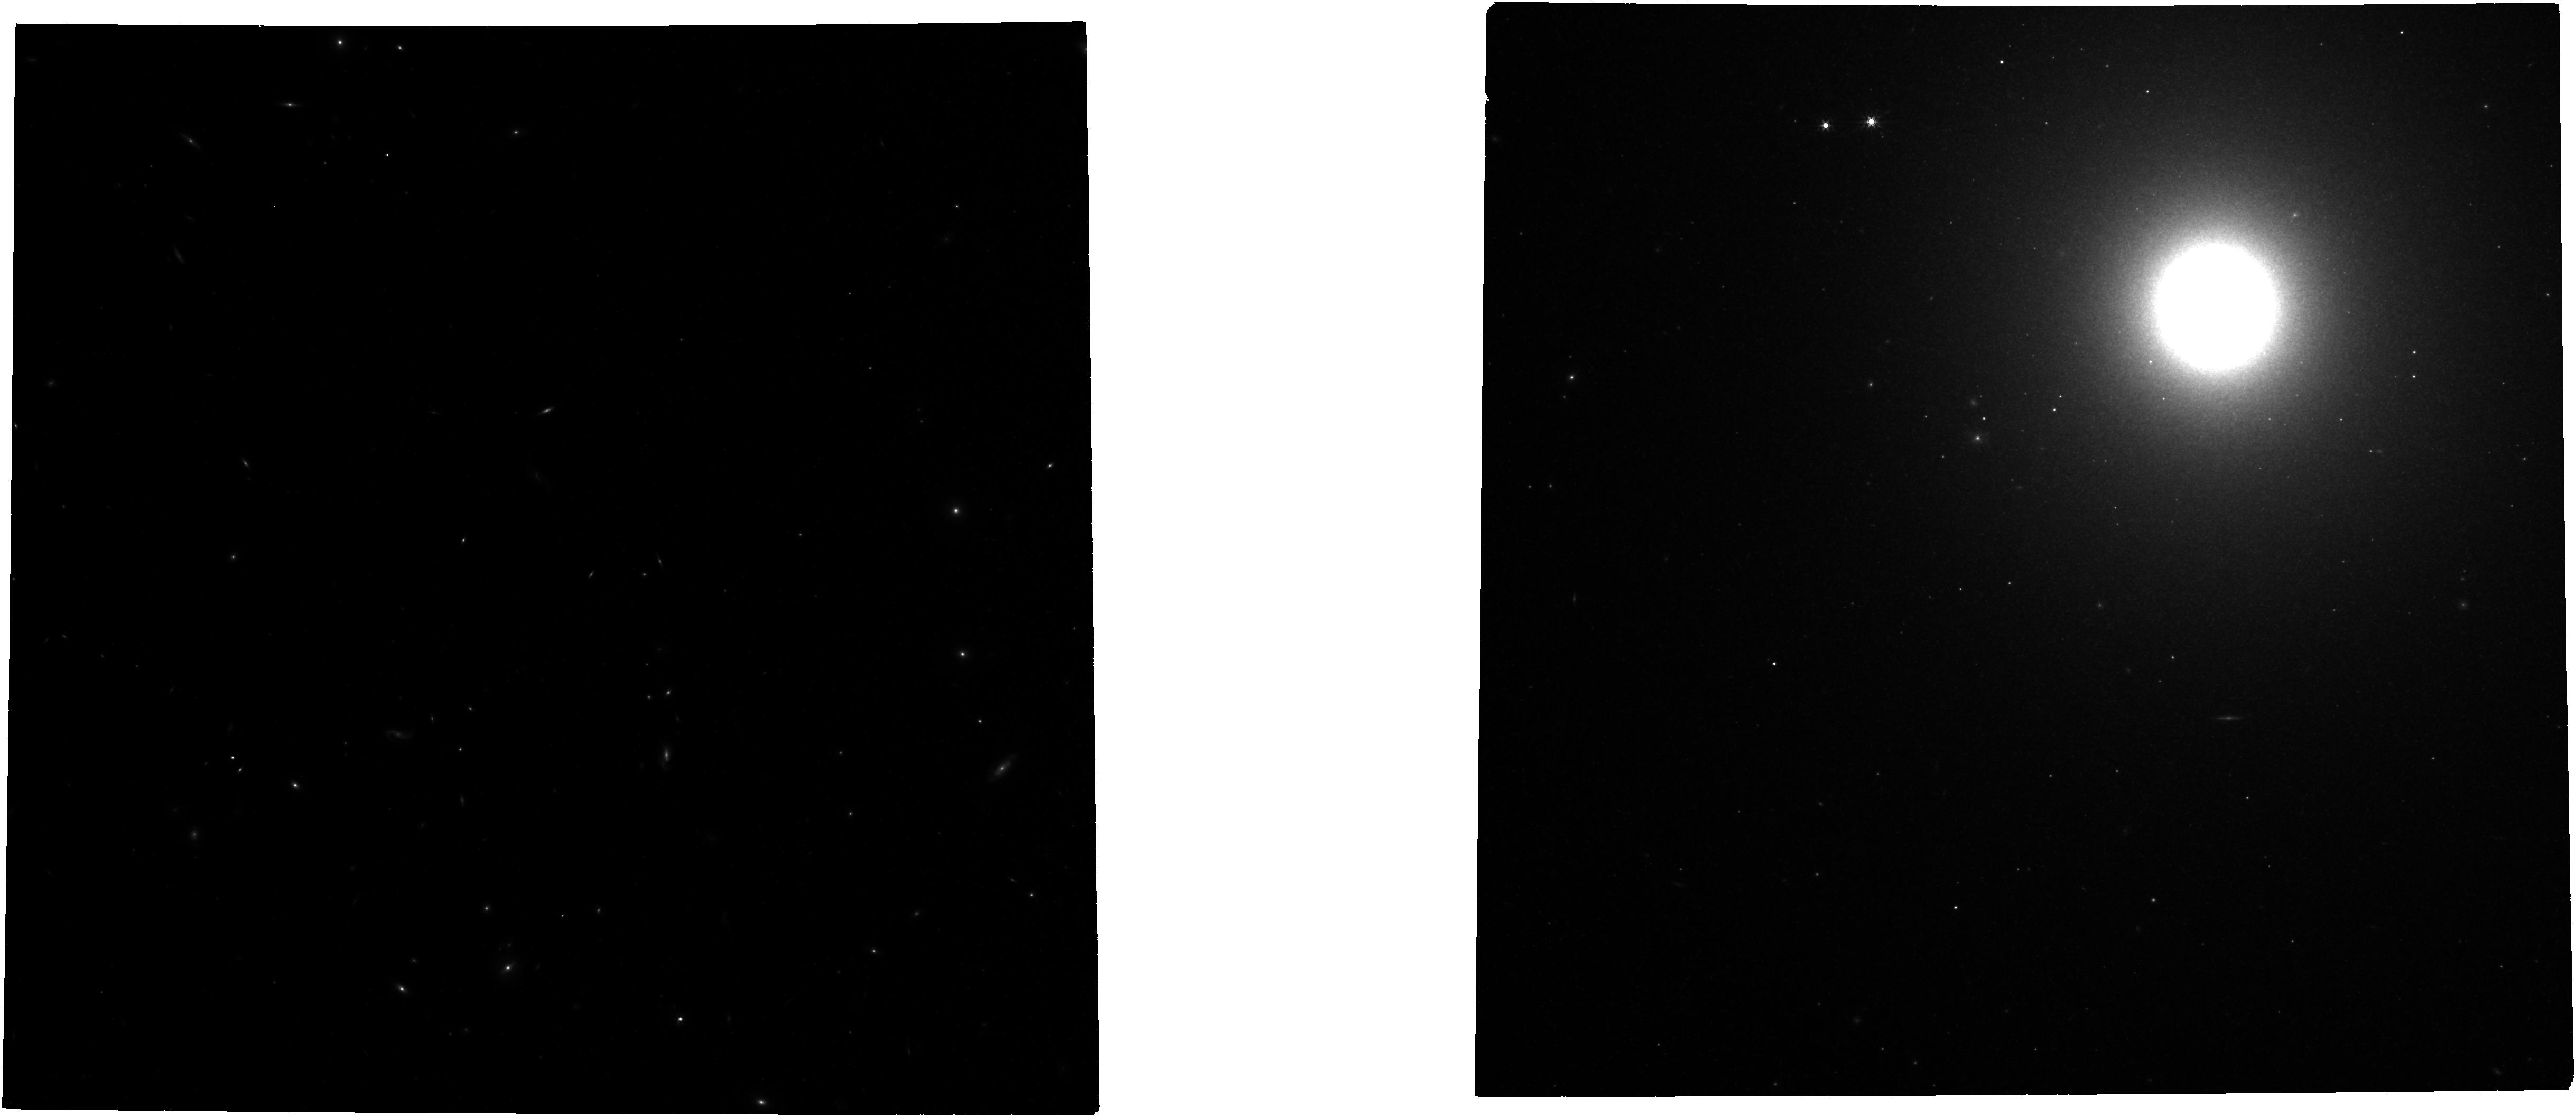
Target: MESSIER-089. Instrument: NIRCAM. Filter: F356W. Exposure: 21 min. Observation ID: jw03055-o008_t008_nircam_clear-f356w

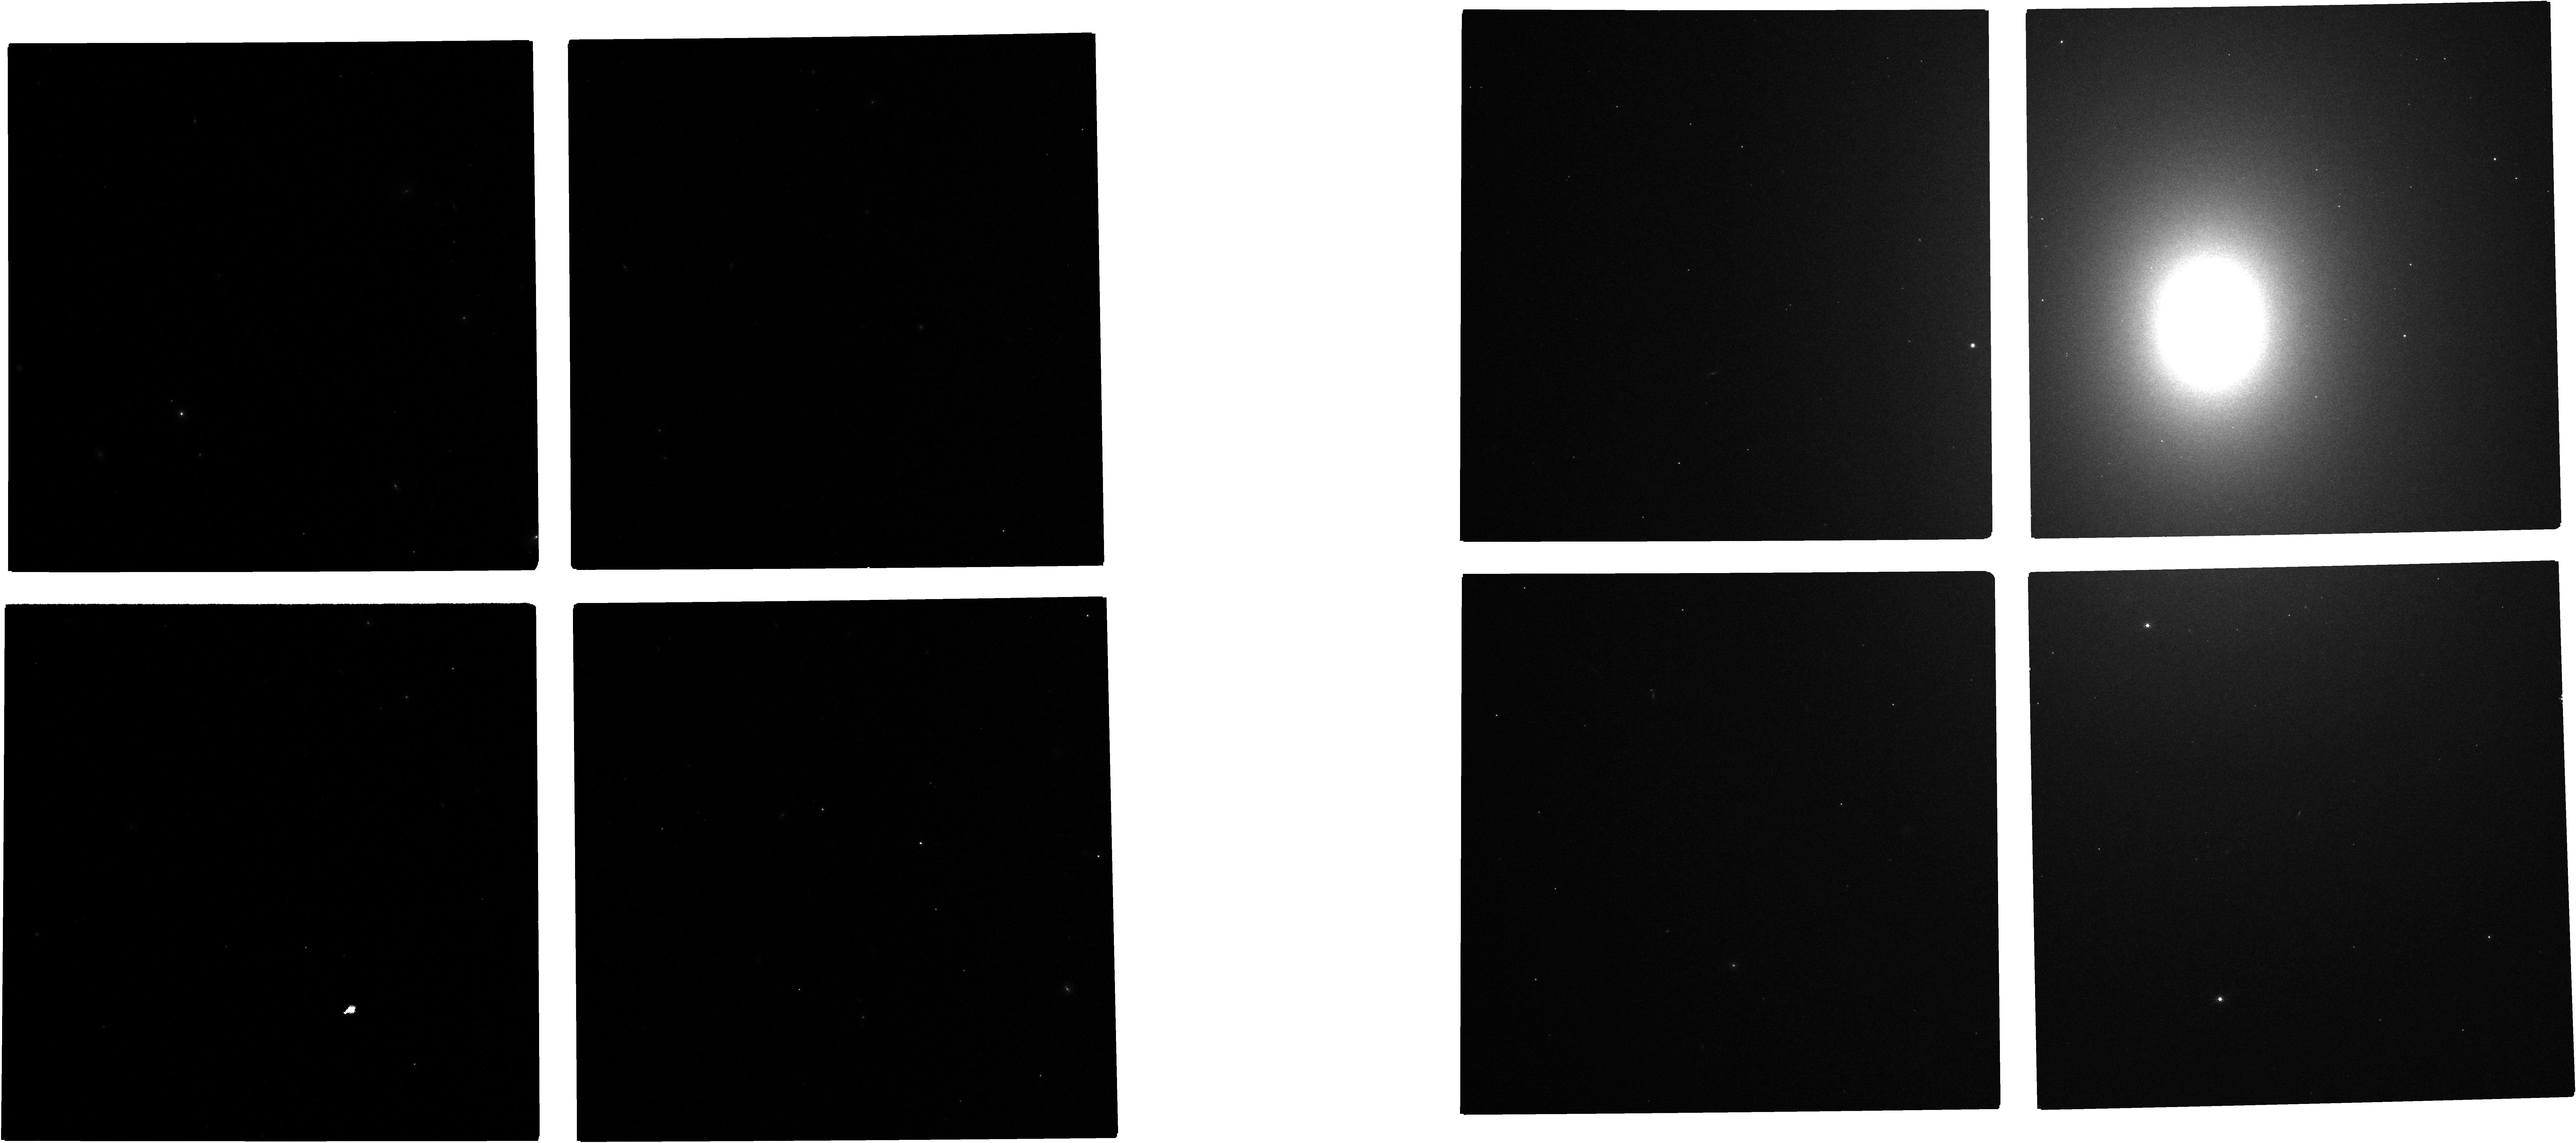
Target: MESSIER-086. Instrument: NIRCAM. Filter: F150W. Exposure: 21 min. Observation ID: jw03055-o005_t005_nircam_clear-f150w

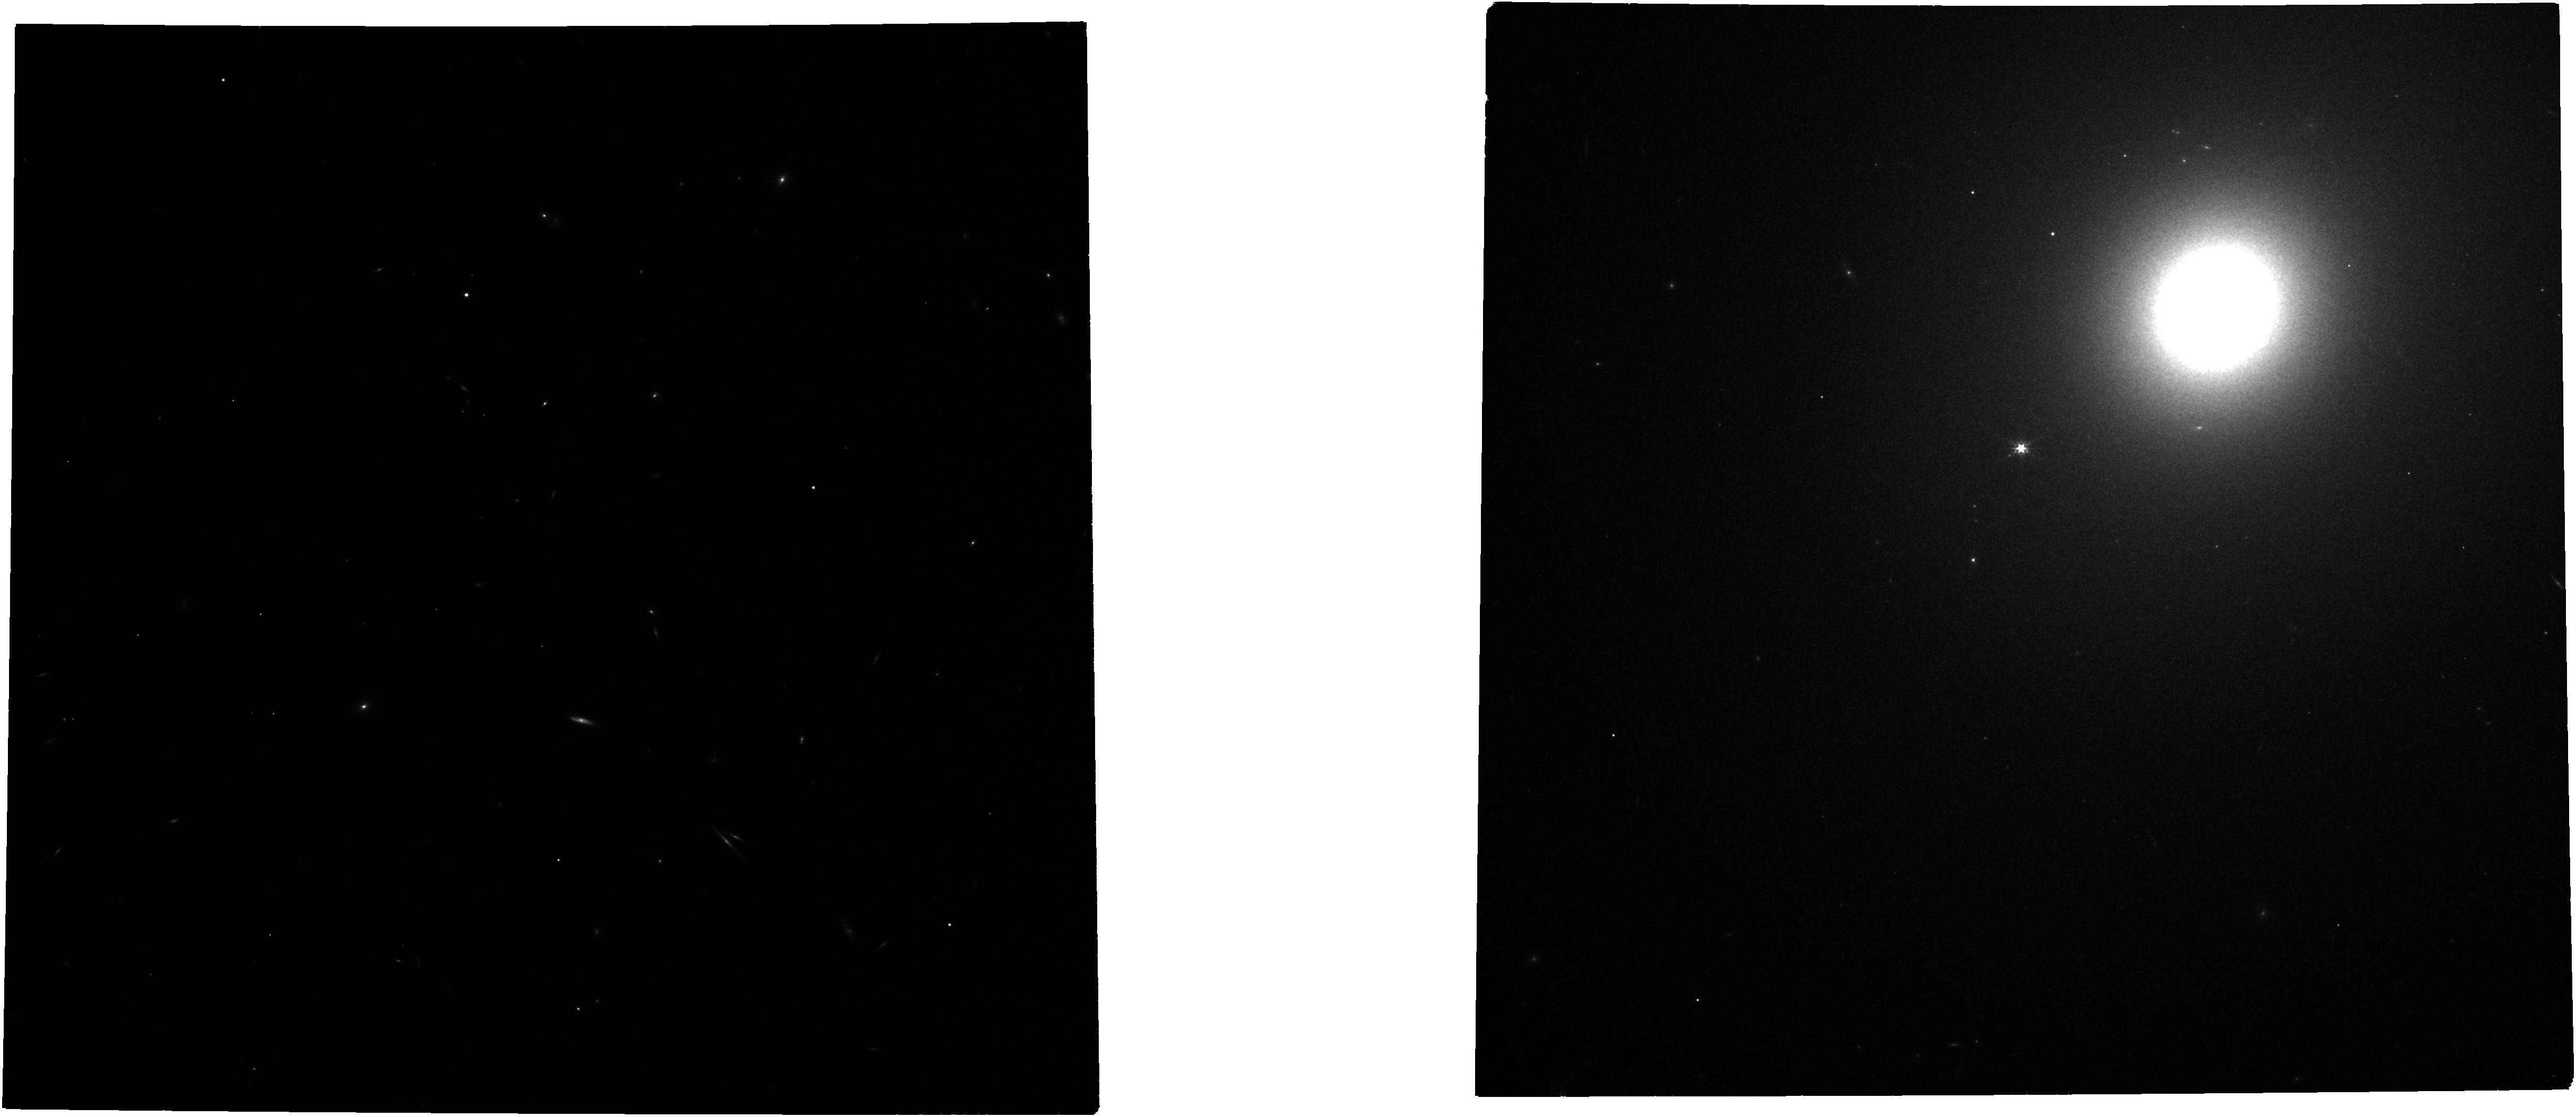
Target: MESSIER-105. Instrument: NIRCAM. Filter: F277W. Exposure: 49 min. Observation ID: jw03055-o013_t013_nircam_clear-f277w

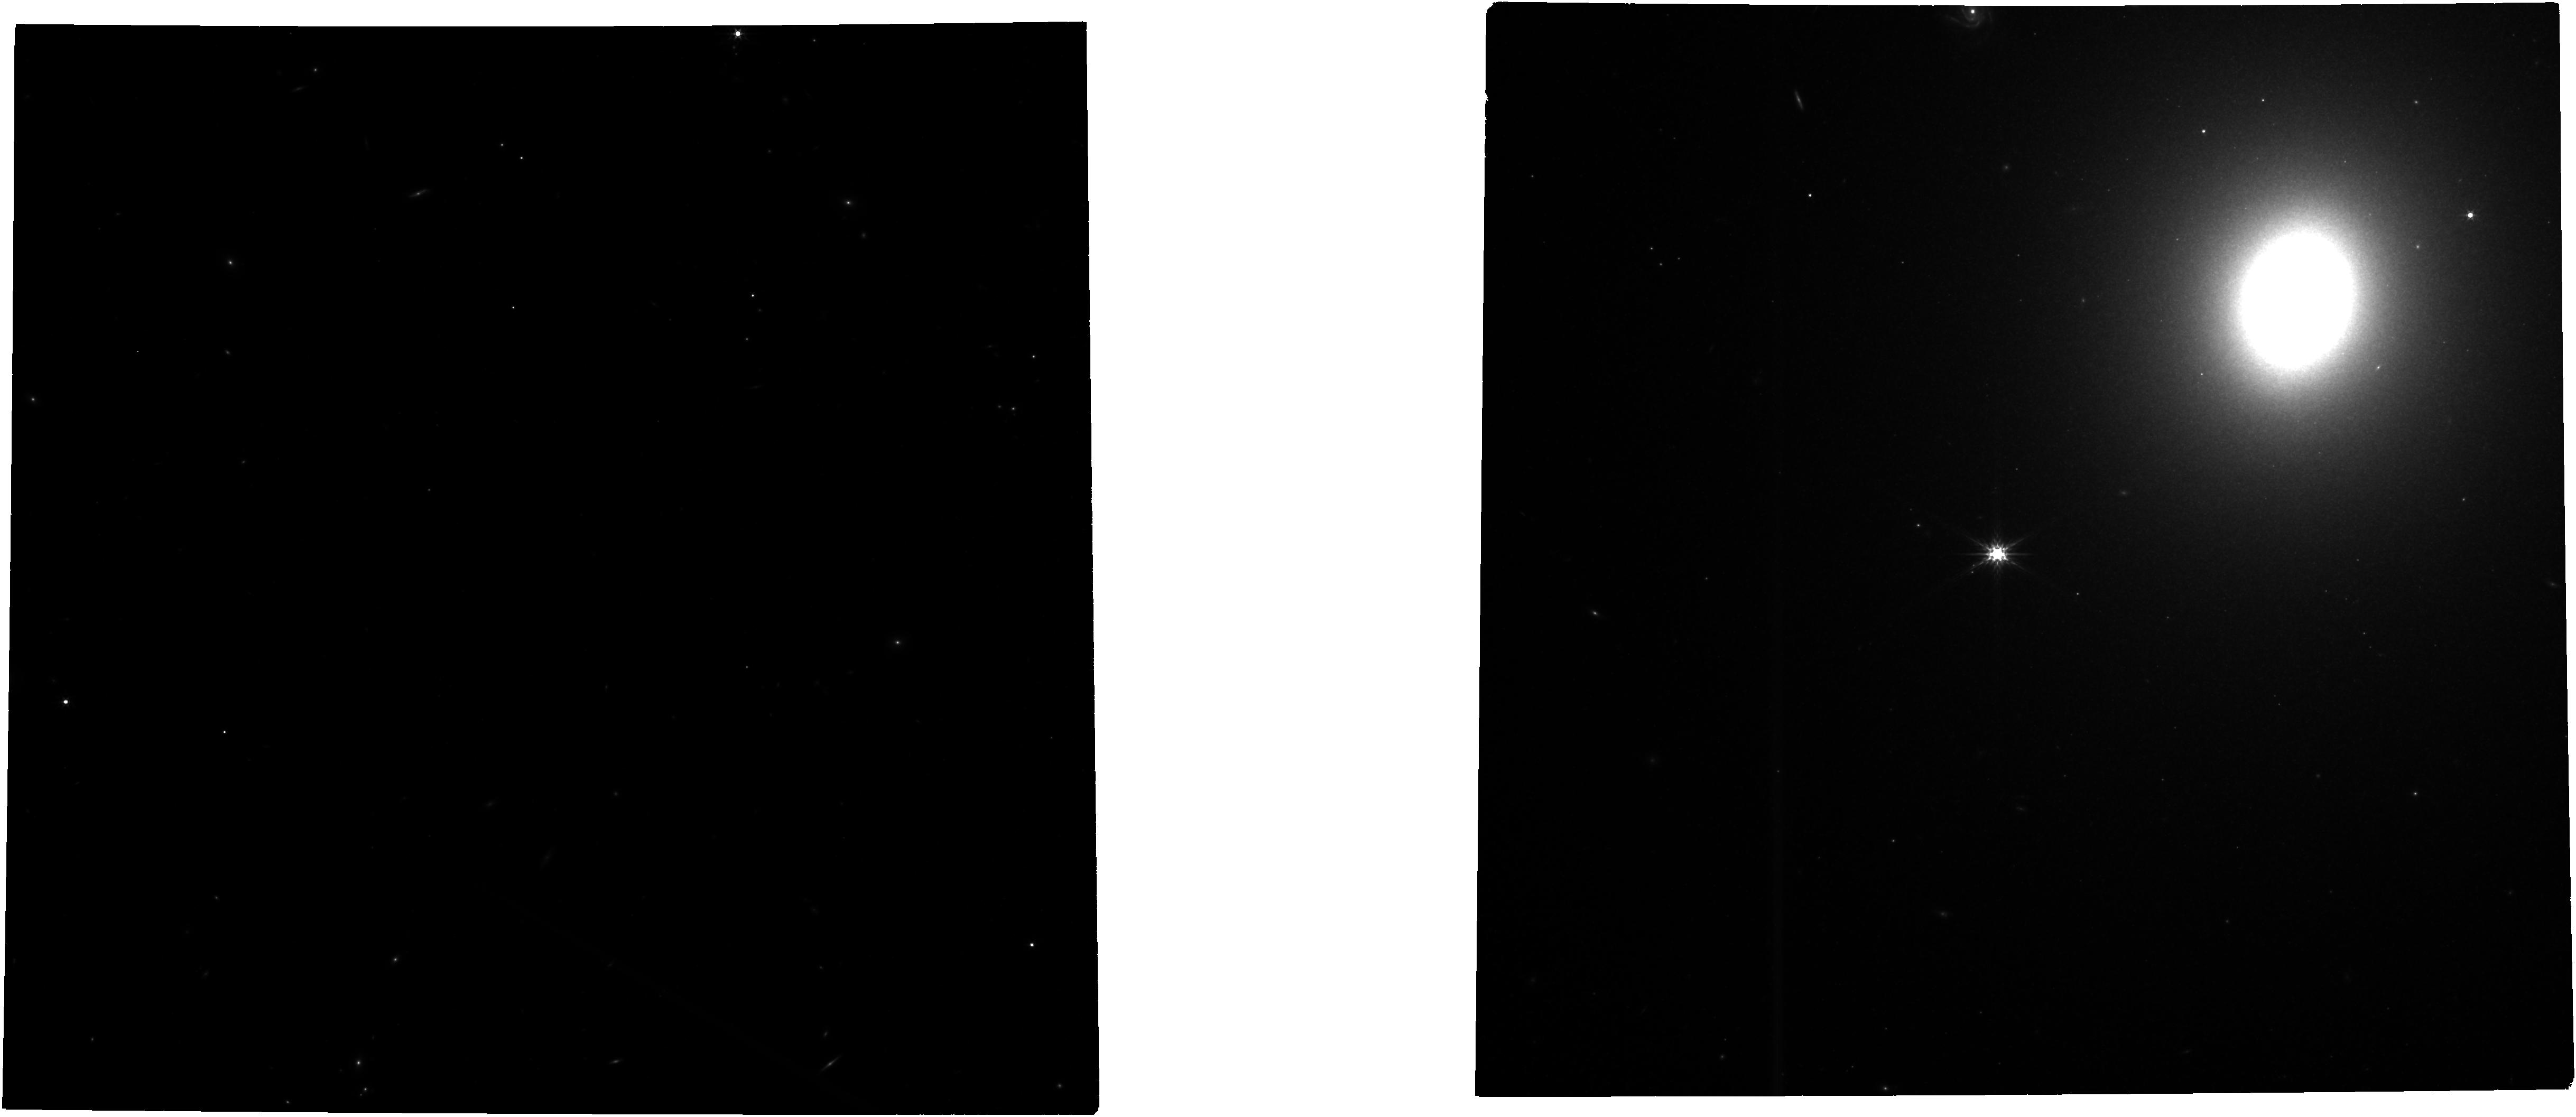
Target: NGC-1404. Instrument: NIRCAM. Filter: F356W. Exposure: 35 min. Observation ID: jw03055-o003_t003_nircam_clear-f356w

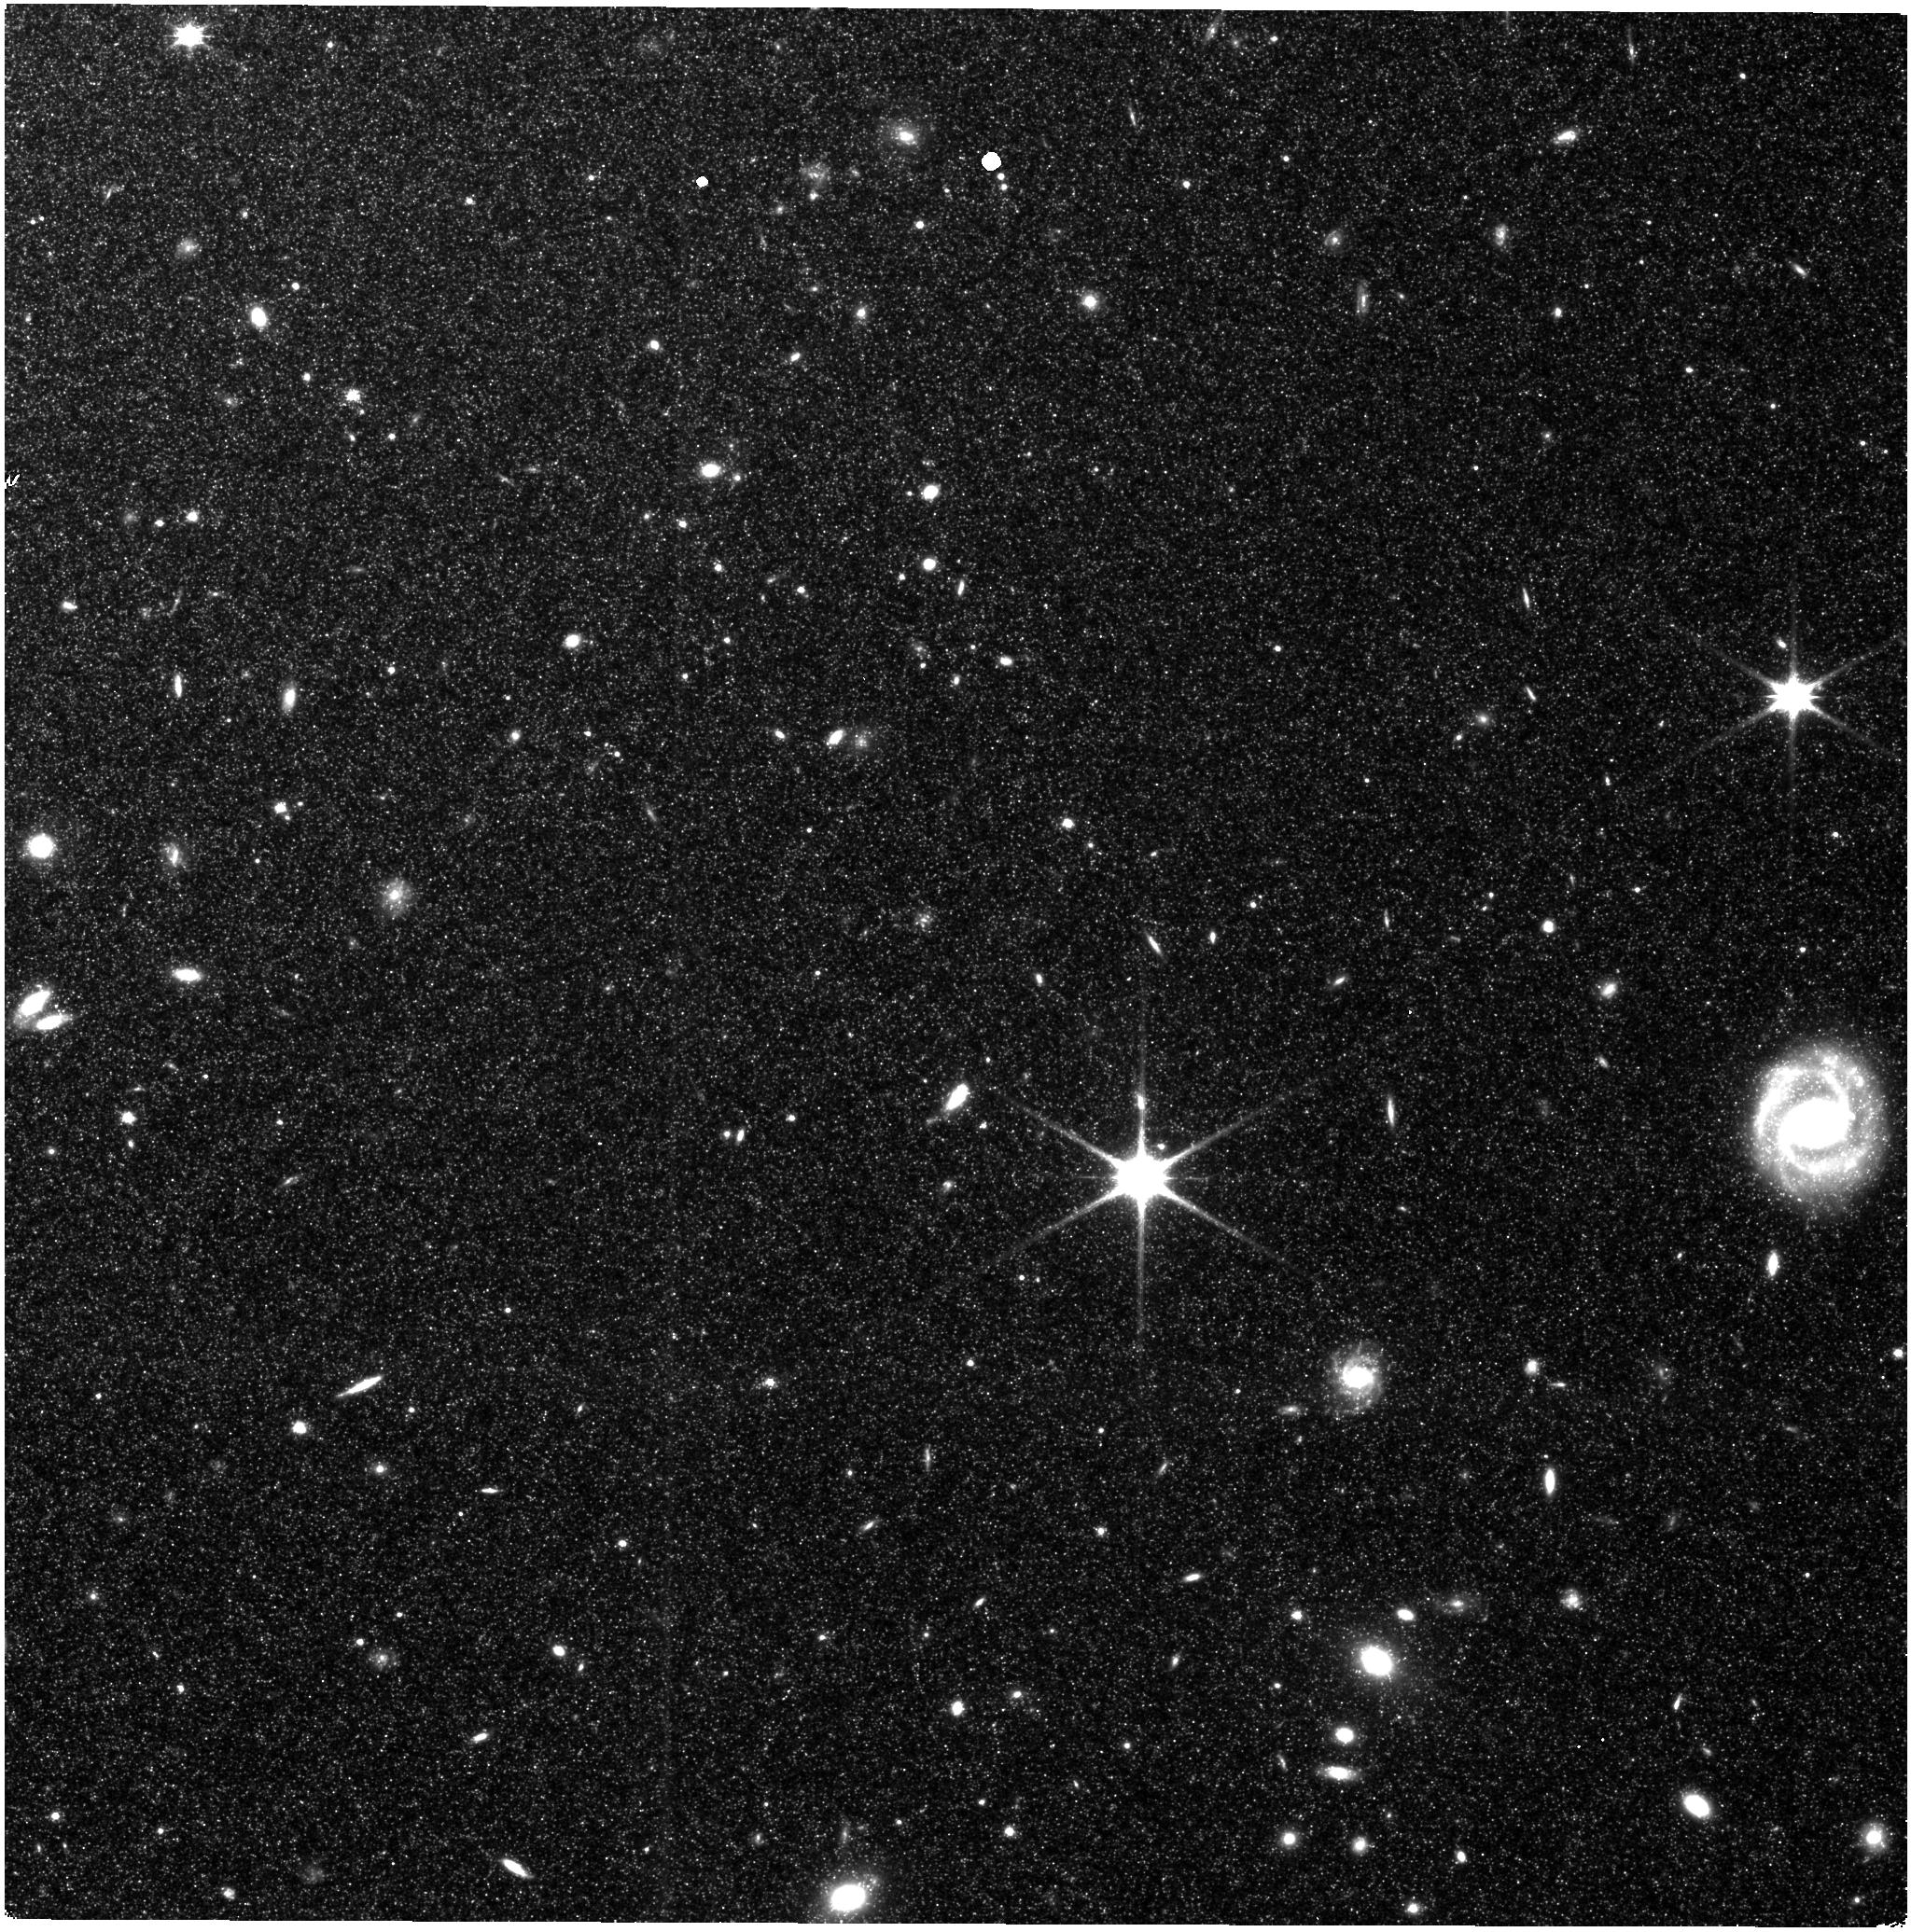
Target: NGC-1399. Instrument: NIRISS. Filter: CLEAR+F150W. Exposure: 31 min. Observation ID: jw03055-o002_t002_niriss_clear-f150w

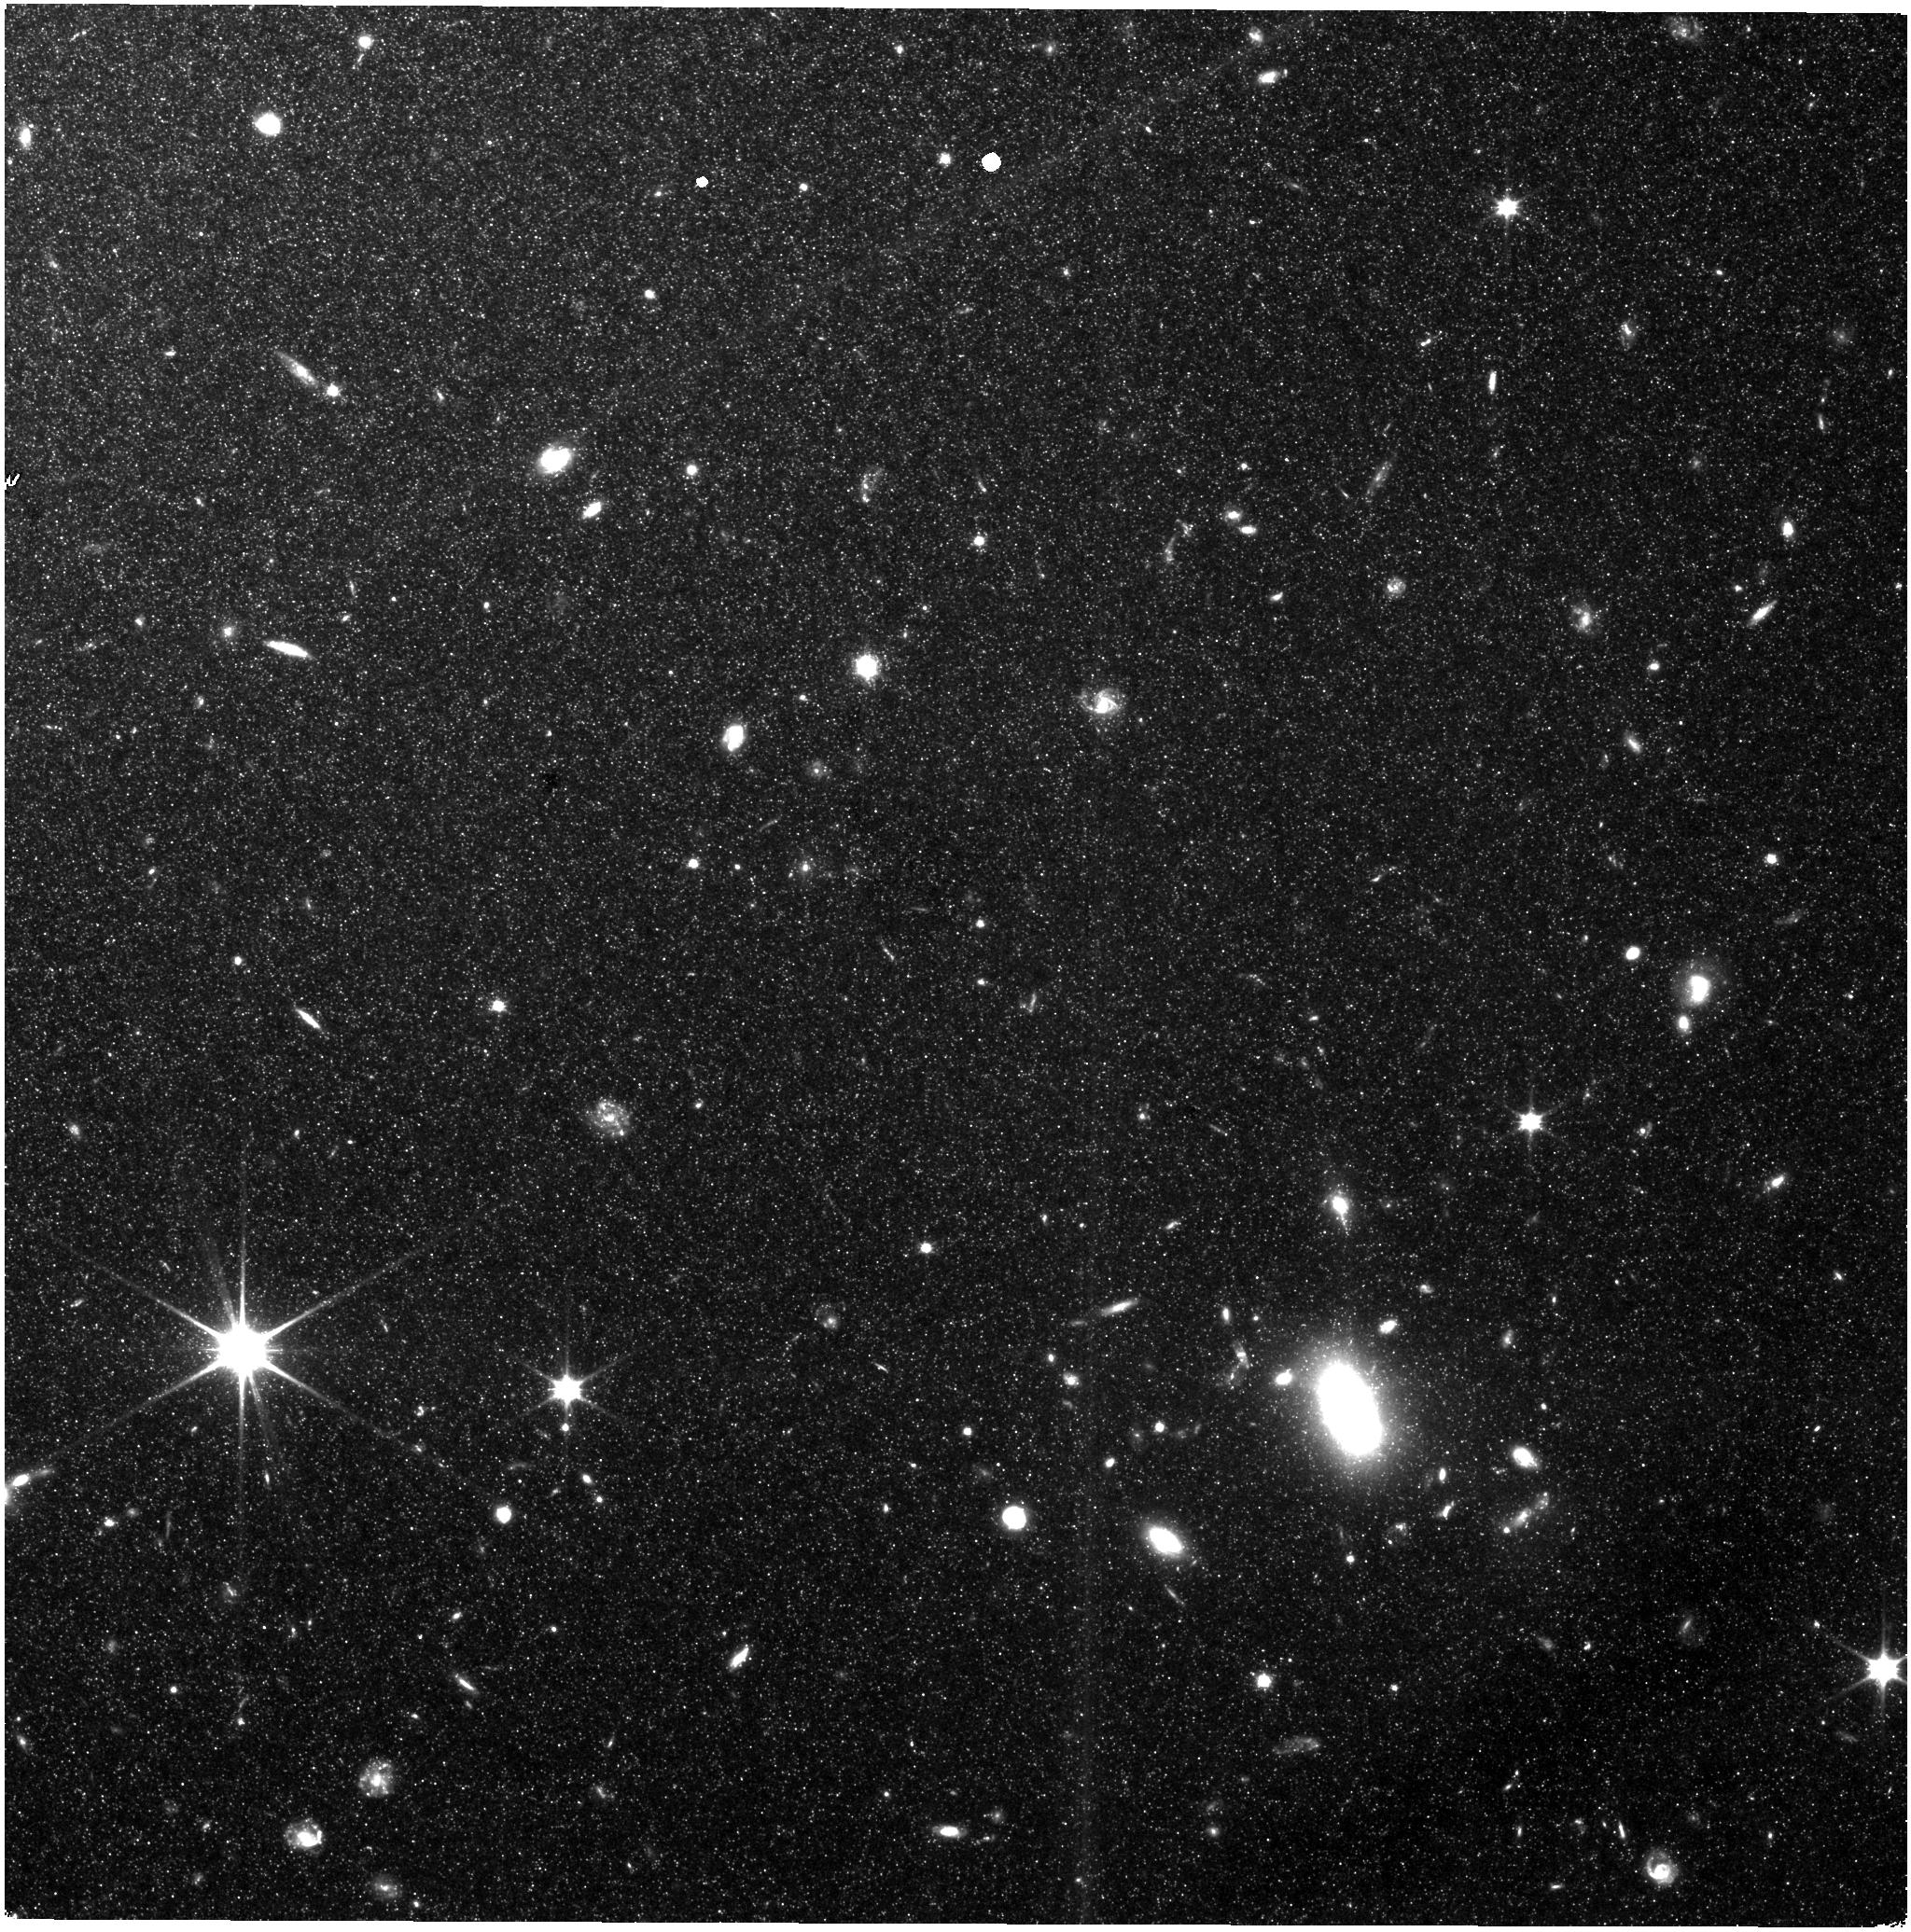
Target: MESSIER-059. Instrument: NIRISS. Filter: CLEAR+F090W. Exposure: 1.5 h. Observation ID: jw03055-o009_t009_niriss_clear-f090w

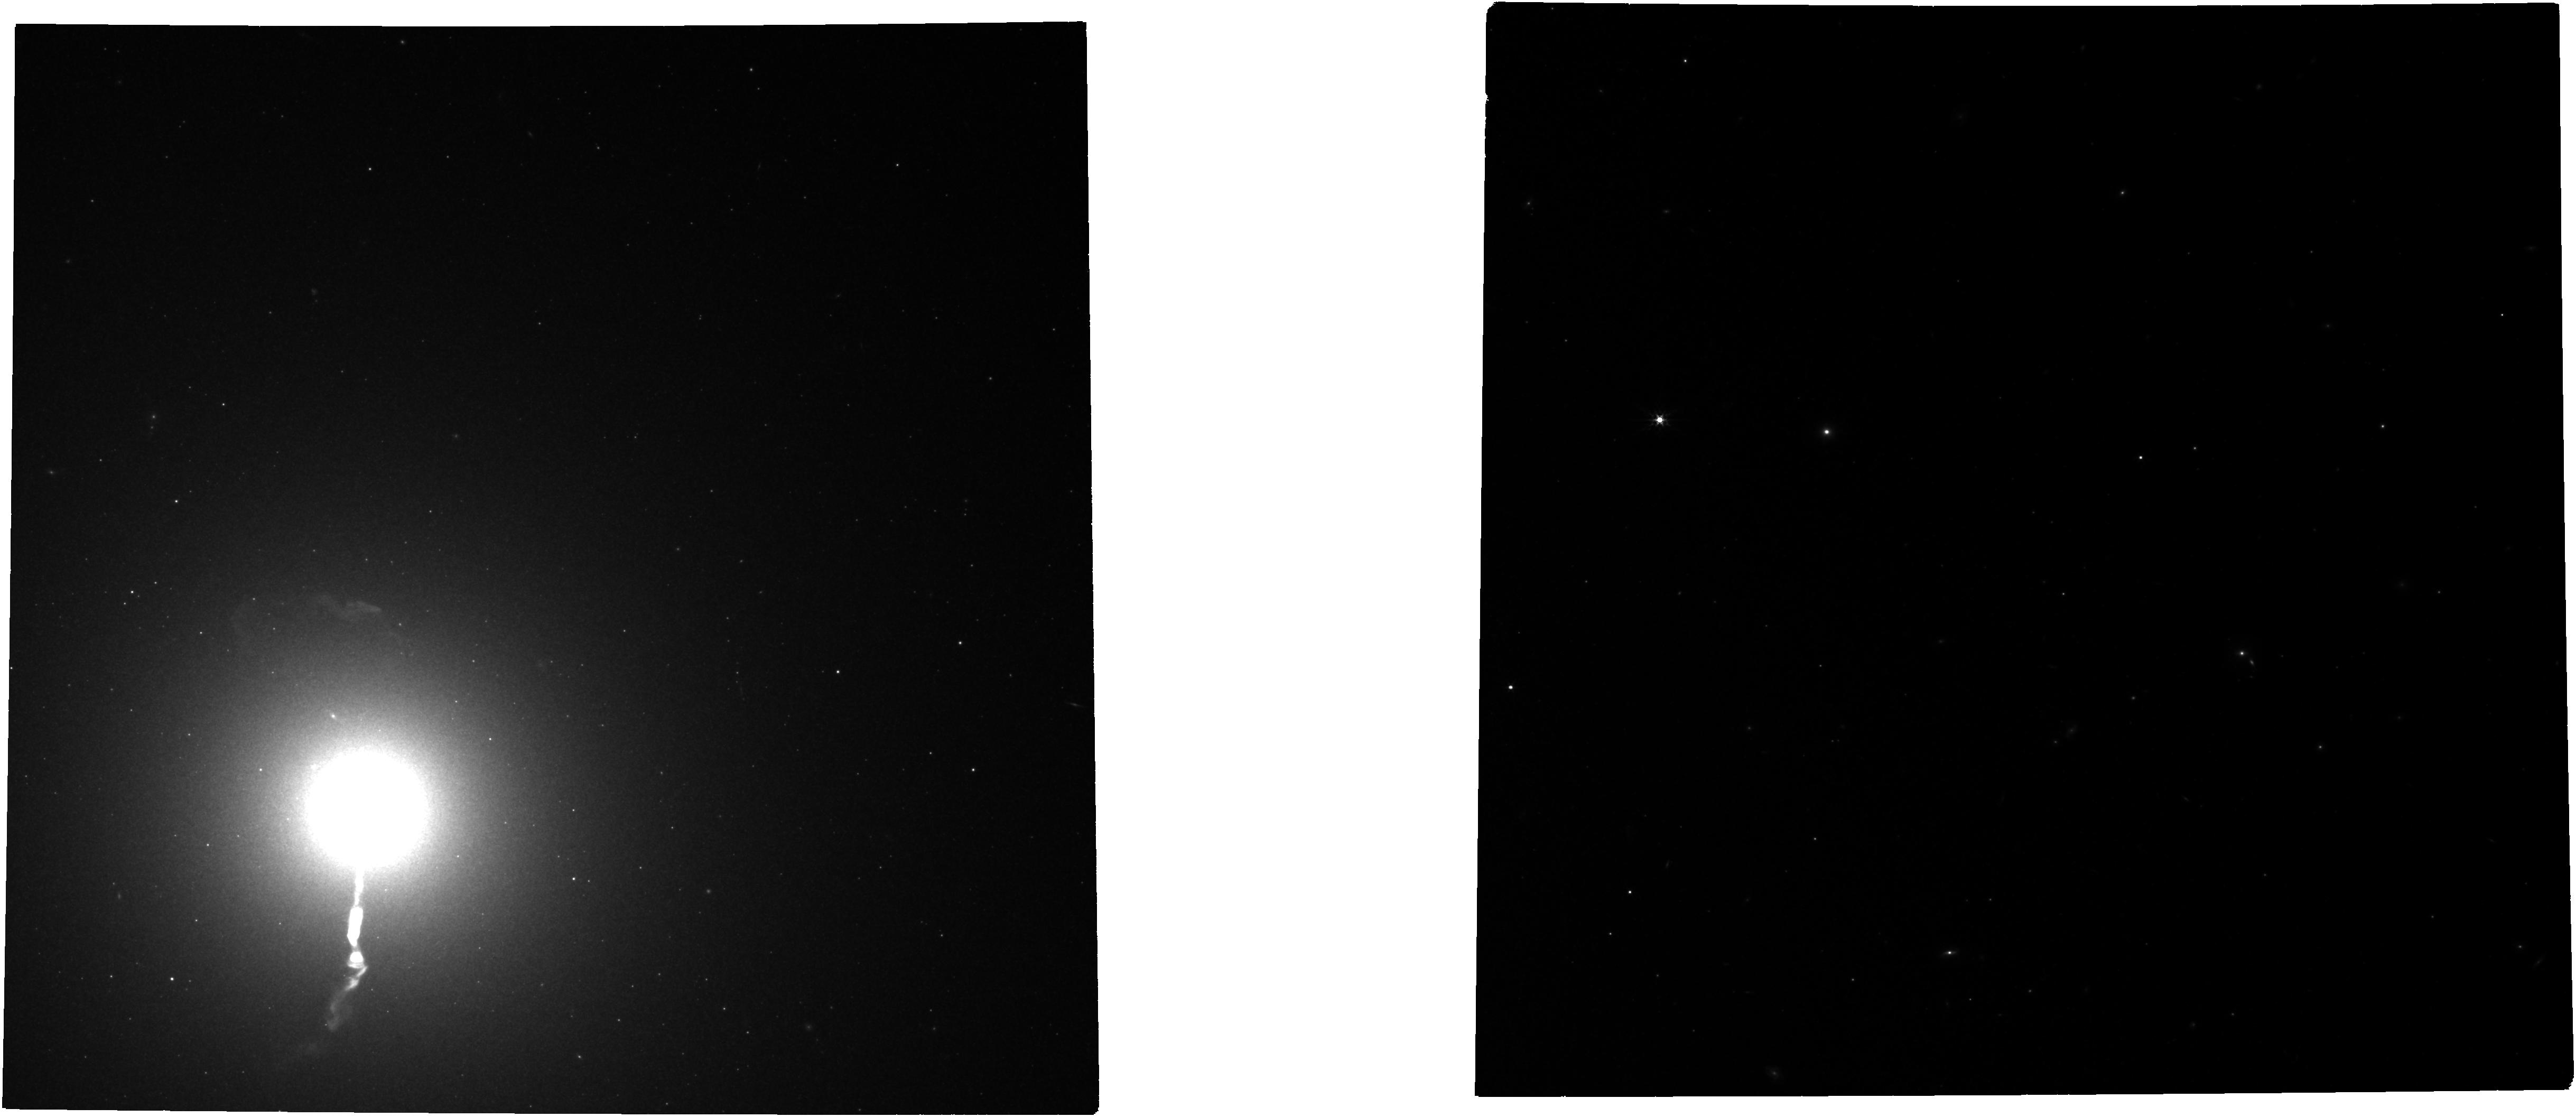
Target: MESSIER-087. Instrument: NIRCAM. Filter: F356W. Exposure: 21 min. Observation ID: jw03055-o007_t007_nircam_clear-f356w

A TRGB calibration of Surface Brightness Fluctuations (PI: Tully, R. Brent)

If the holy grail of a 1% measurement of the Hubble constant from measurements of galaxy distances and velocities is to be achieved, it will be essential to complement the current effort based on Population I star Cepheid and Type Ia supernova measurements. An alternate path that promises comparable accuracy involves the Population II route through tip of the red giant branch (TRGB) and surface brightness fluctuation (SBF) distances. This path requires implementation of 4 steps: (1) parallax zero-point calibration of TRGB, (2) transfer of the TRGB calibration to SBF, (3) full vetting of the SBF methodology, and (4) exploitation of SBF to a large sample at large distances. The current program addresses the second step: the connection between TRGB and SBF distance scales. These two methodologies are physically connected; the constancy of energy release from the brightest stars on the red giant branch when degenerate helium cores commence burning to carbon. With TRGB, the individual brightest RGB stars are observed; with SBF, the unresolved mottling caused by these stars is recorded. In detail, metallicity-age effects are such that optimal passbands and positioning of targets are different for TRGB and SBF measurements. In the case of TRGB, there is relative constancy at low metallicities in F090W and fields in halos are favored where low metallicity stars are dominant. With SBF, there is relative constancy at high metallicities in the F150W passband and such stars are dominant in the centers of the E-S0 systems to be given attention. With the extended spatial coverage of NIRCam, the observations required for TRGB and SBF studies can be acquired simultaneously.